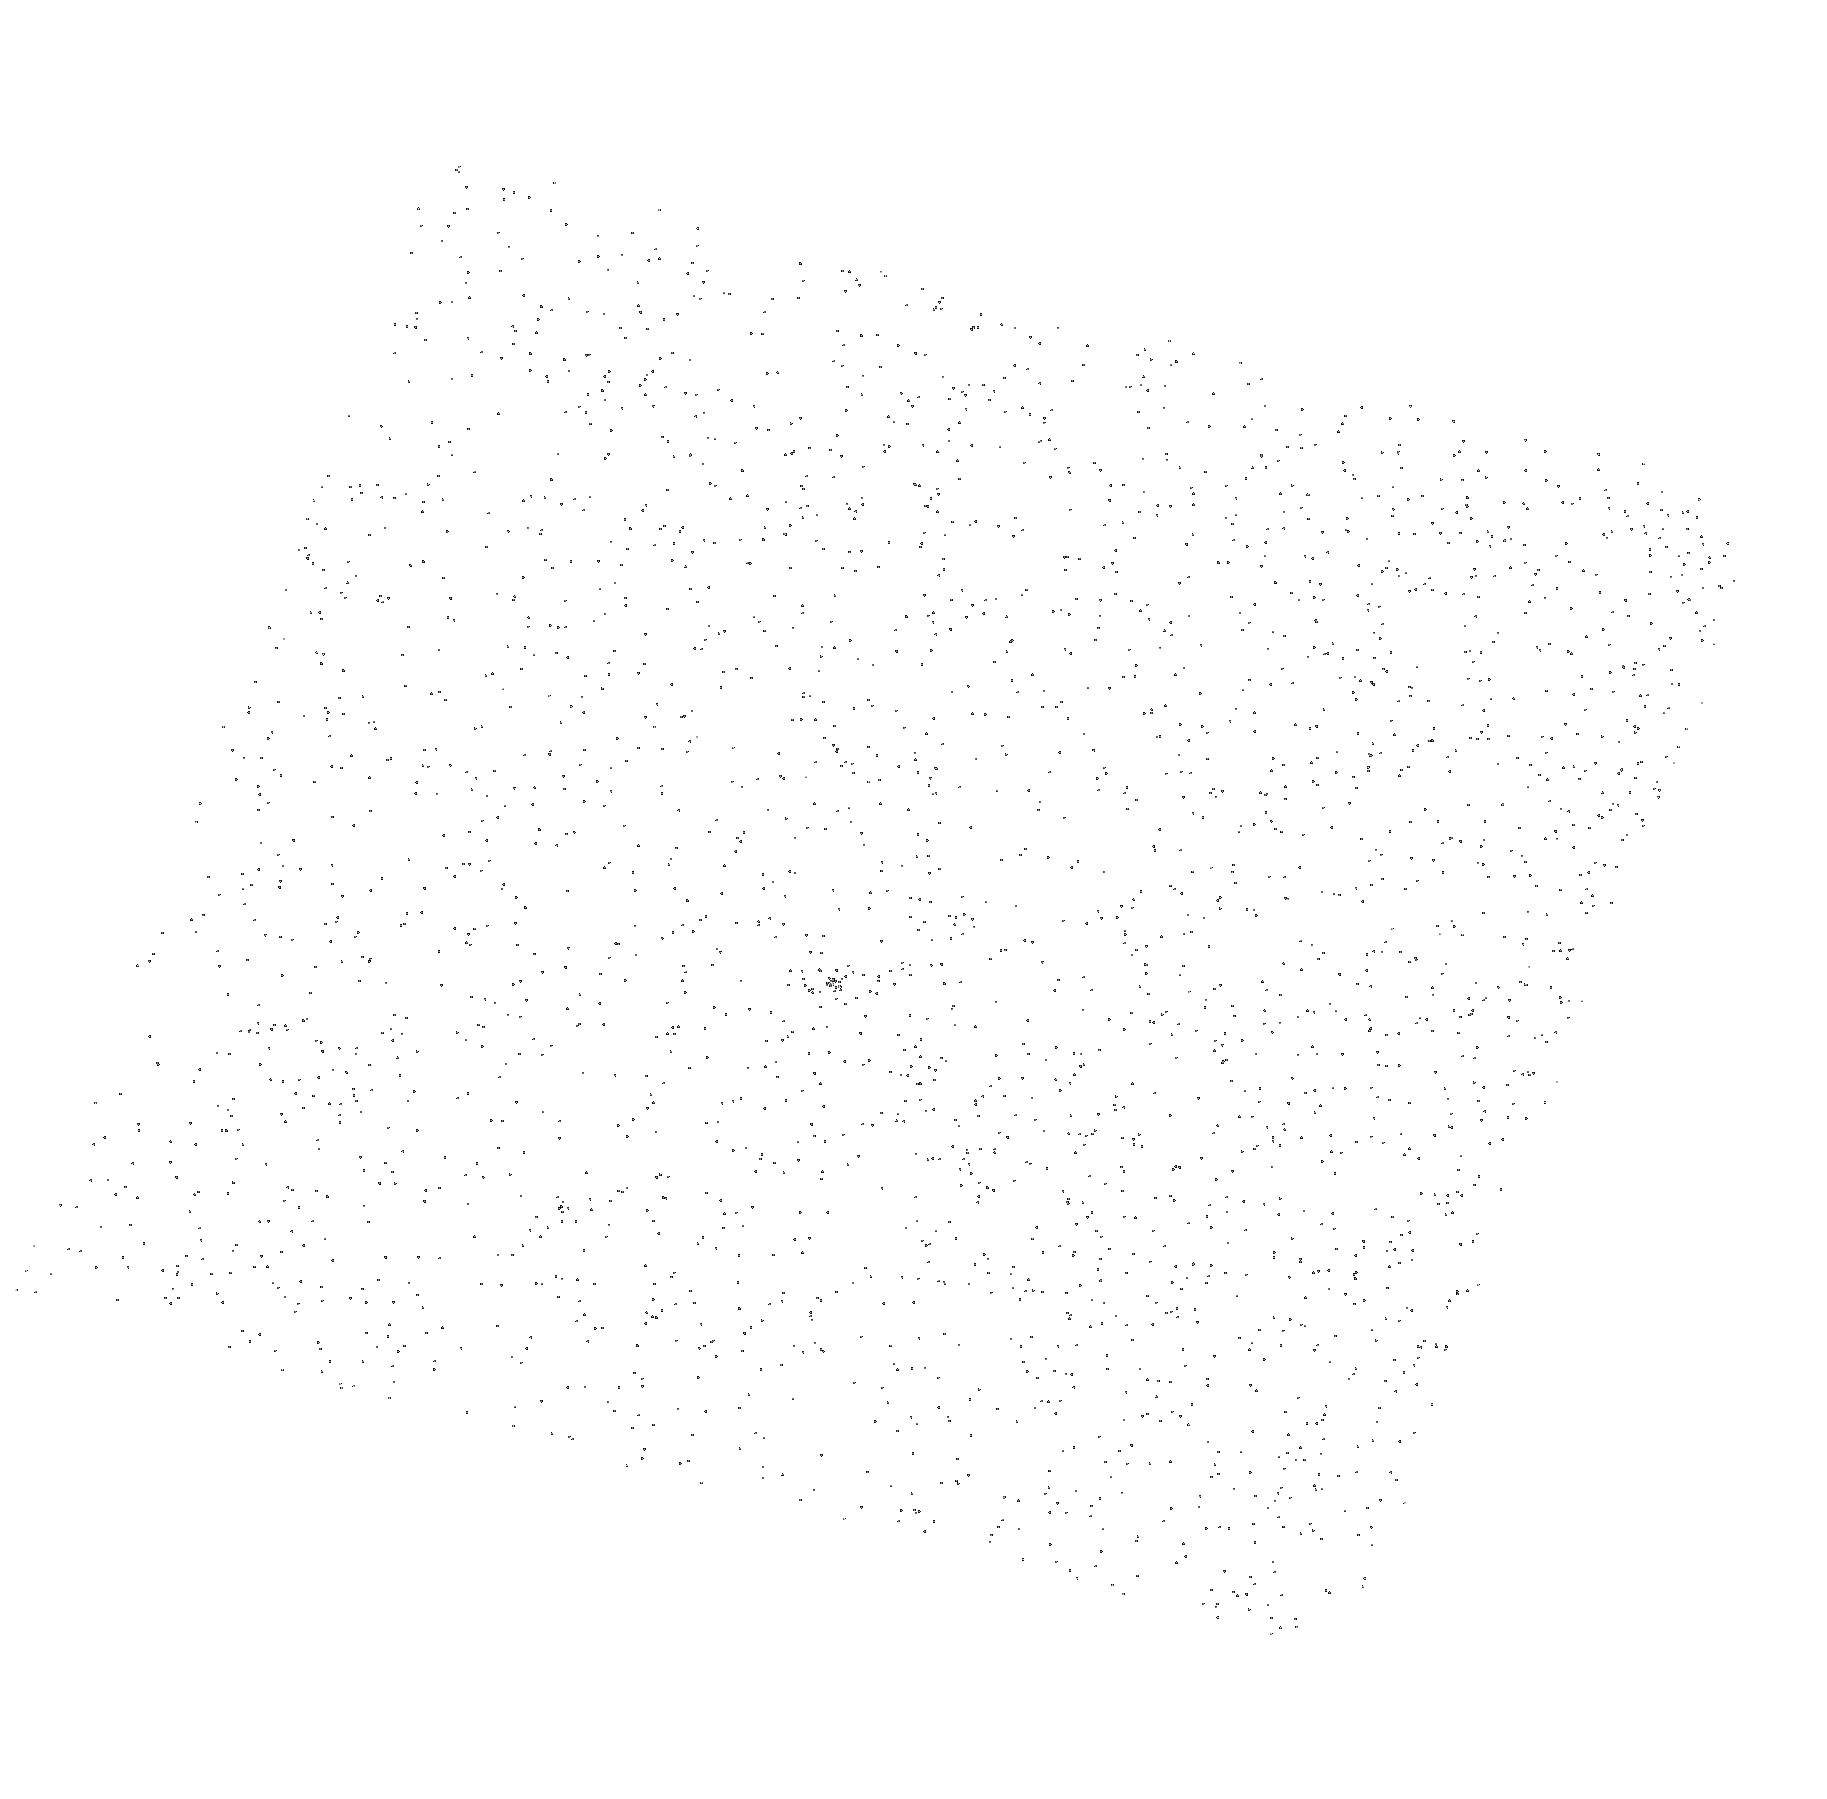
Target: NLTT33370. Instrument: ACS/SBC. Filter: F165LP. Exposure: 5 min. Observation ID: hst_14897_01_acs_sbc_f165lp_jddw01

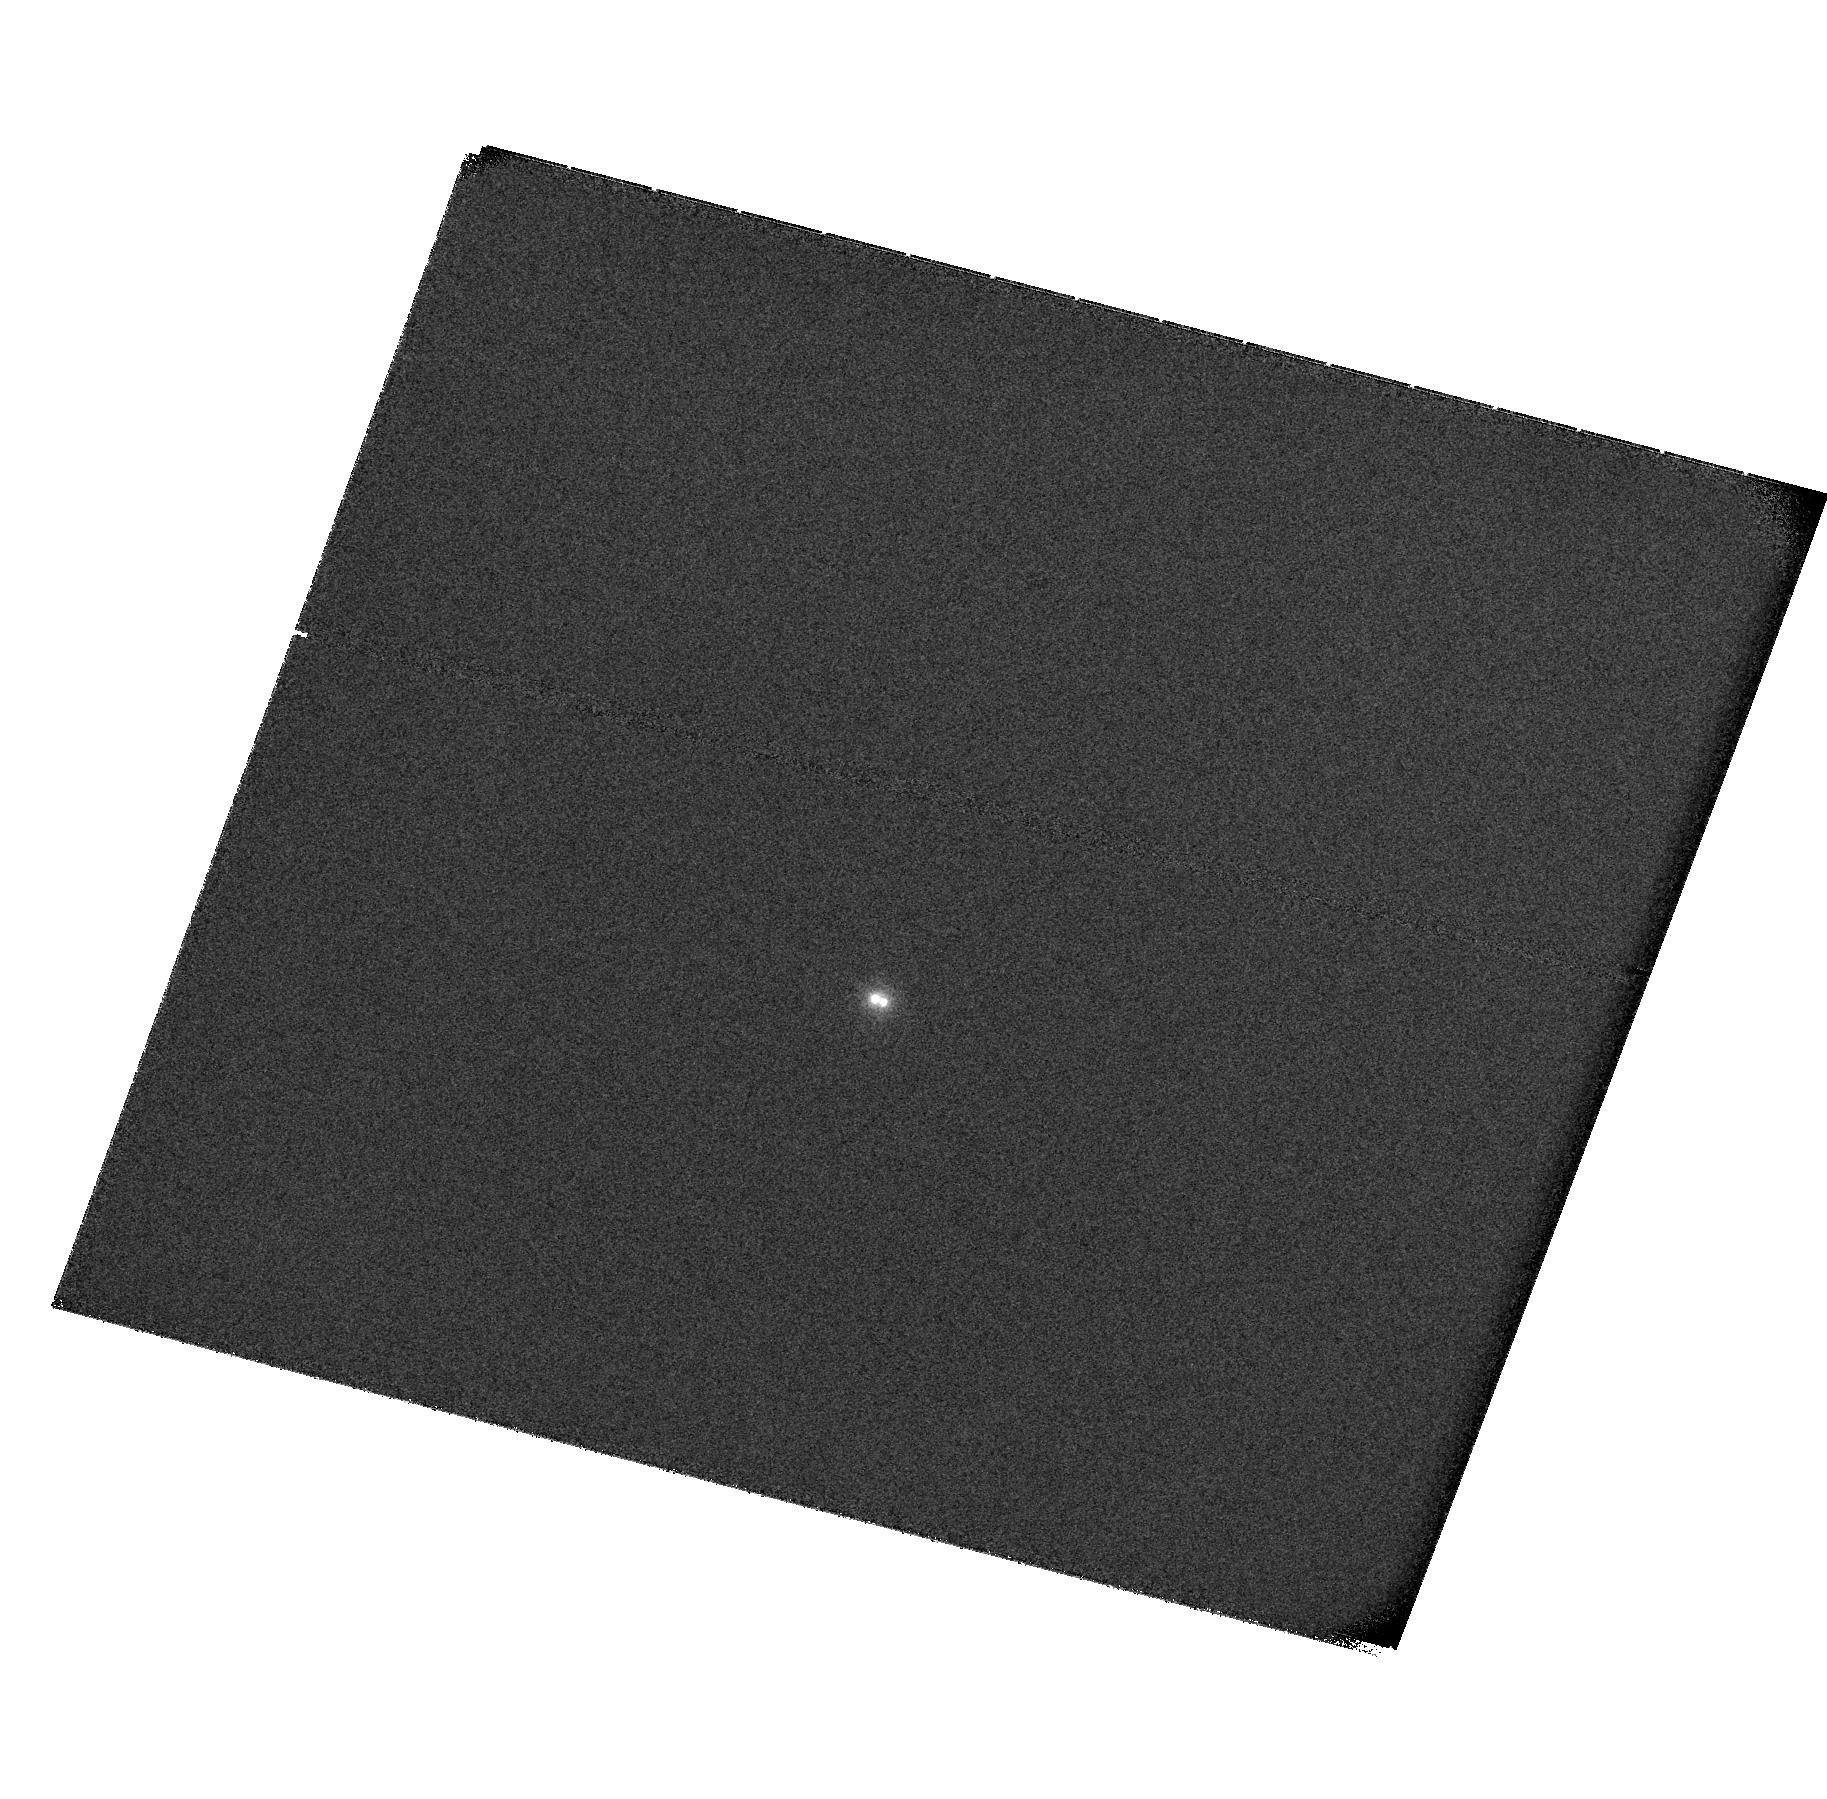
Target: NLTT33370. Instrument: ACS/SBC. Filter: F115LP. Exposure: 49 min. Observation ID: hst_14897_01_acs_sbc_f115lp_jddw01

Quantifying the Impact of High-Energy Electrons on Low-Temperature Dwarfs (PI: Williams, Peter K. G.)

Radio studies show that, despite their low temperatures, very low-mass stars and brown dwarfs can generate strong magnetic fields and accelerate ~MeV electrons. Strikingly, the resulting phenomenology resembles that of a scaled- up planet more than a scaled-down star, with aurorae and radiation belts thousands of times brighter than those of Jupiter. In both Jupiter and the "ultracool dwarfs, " radio emission traces energetic magnetospheric electrons. In Jupiter, many of these electrons eventually crash into the upper atmosphere, their energy driving haze production and vertical mixing. We do not know how efficiently magnetic energy is deposited in ultracool dwarf atmospheres, or the chemistry that this drives. This deposition leads to FUV emission, however, and we have recently calculated that the most radio-active ultracool dwarf, NLTT33370B, should produce enough FUV to be detectable with Hubble. We propose a 4-hour simultaneous VLA/HST observation to measure the impact of this deposition process. Using a novel VLA sub-arraying tactic, we will leverage well-vetted planetary radiation belt models to obtain an unprecendently detailed view of how electrons migrate through this dwarfs's inner magnetosphere. Hubble will probe their ultimate fate.